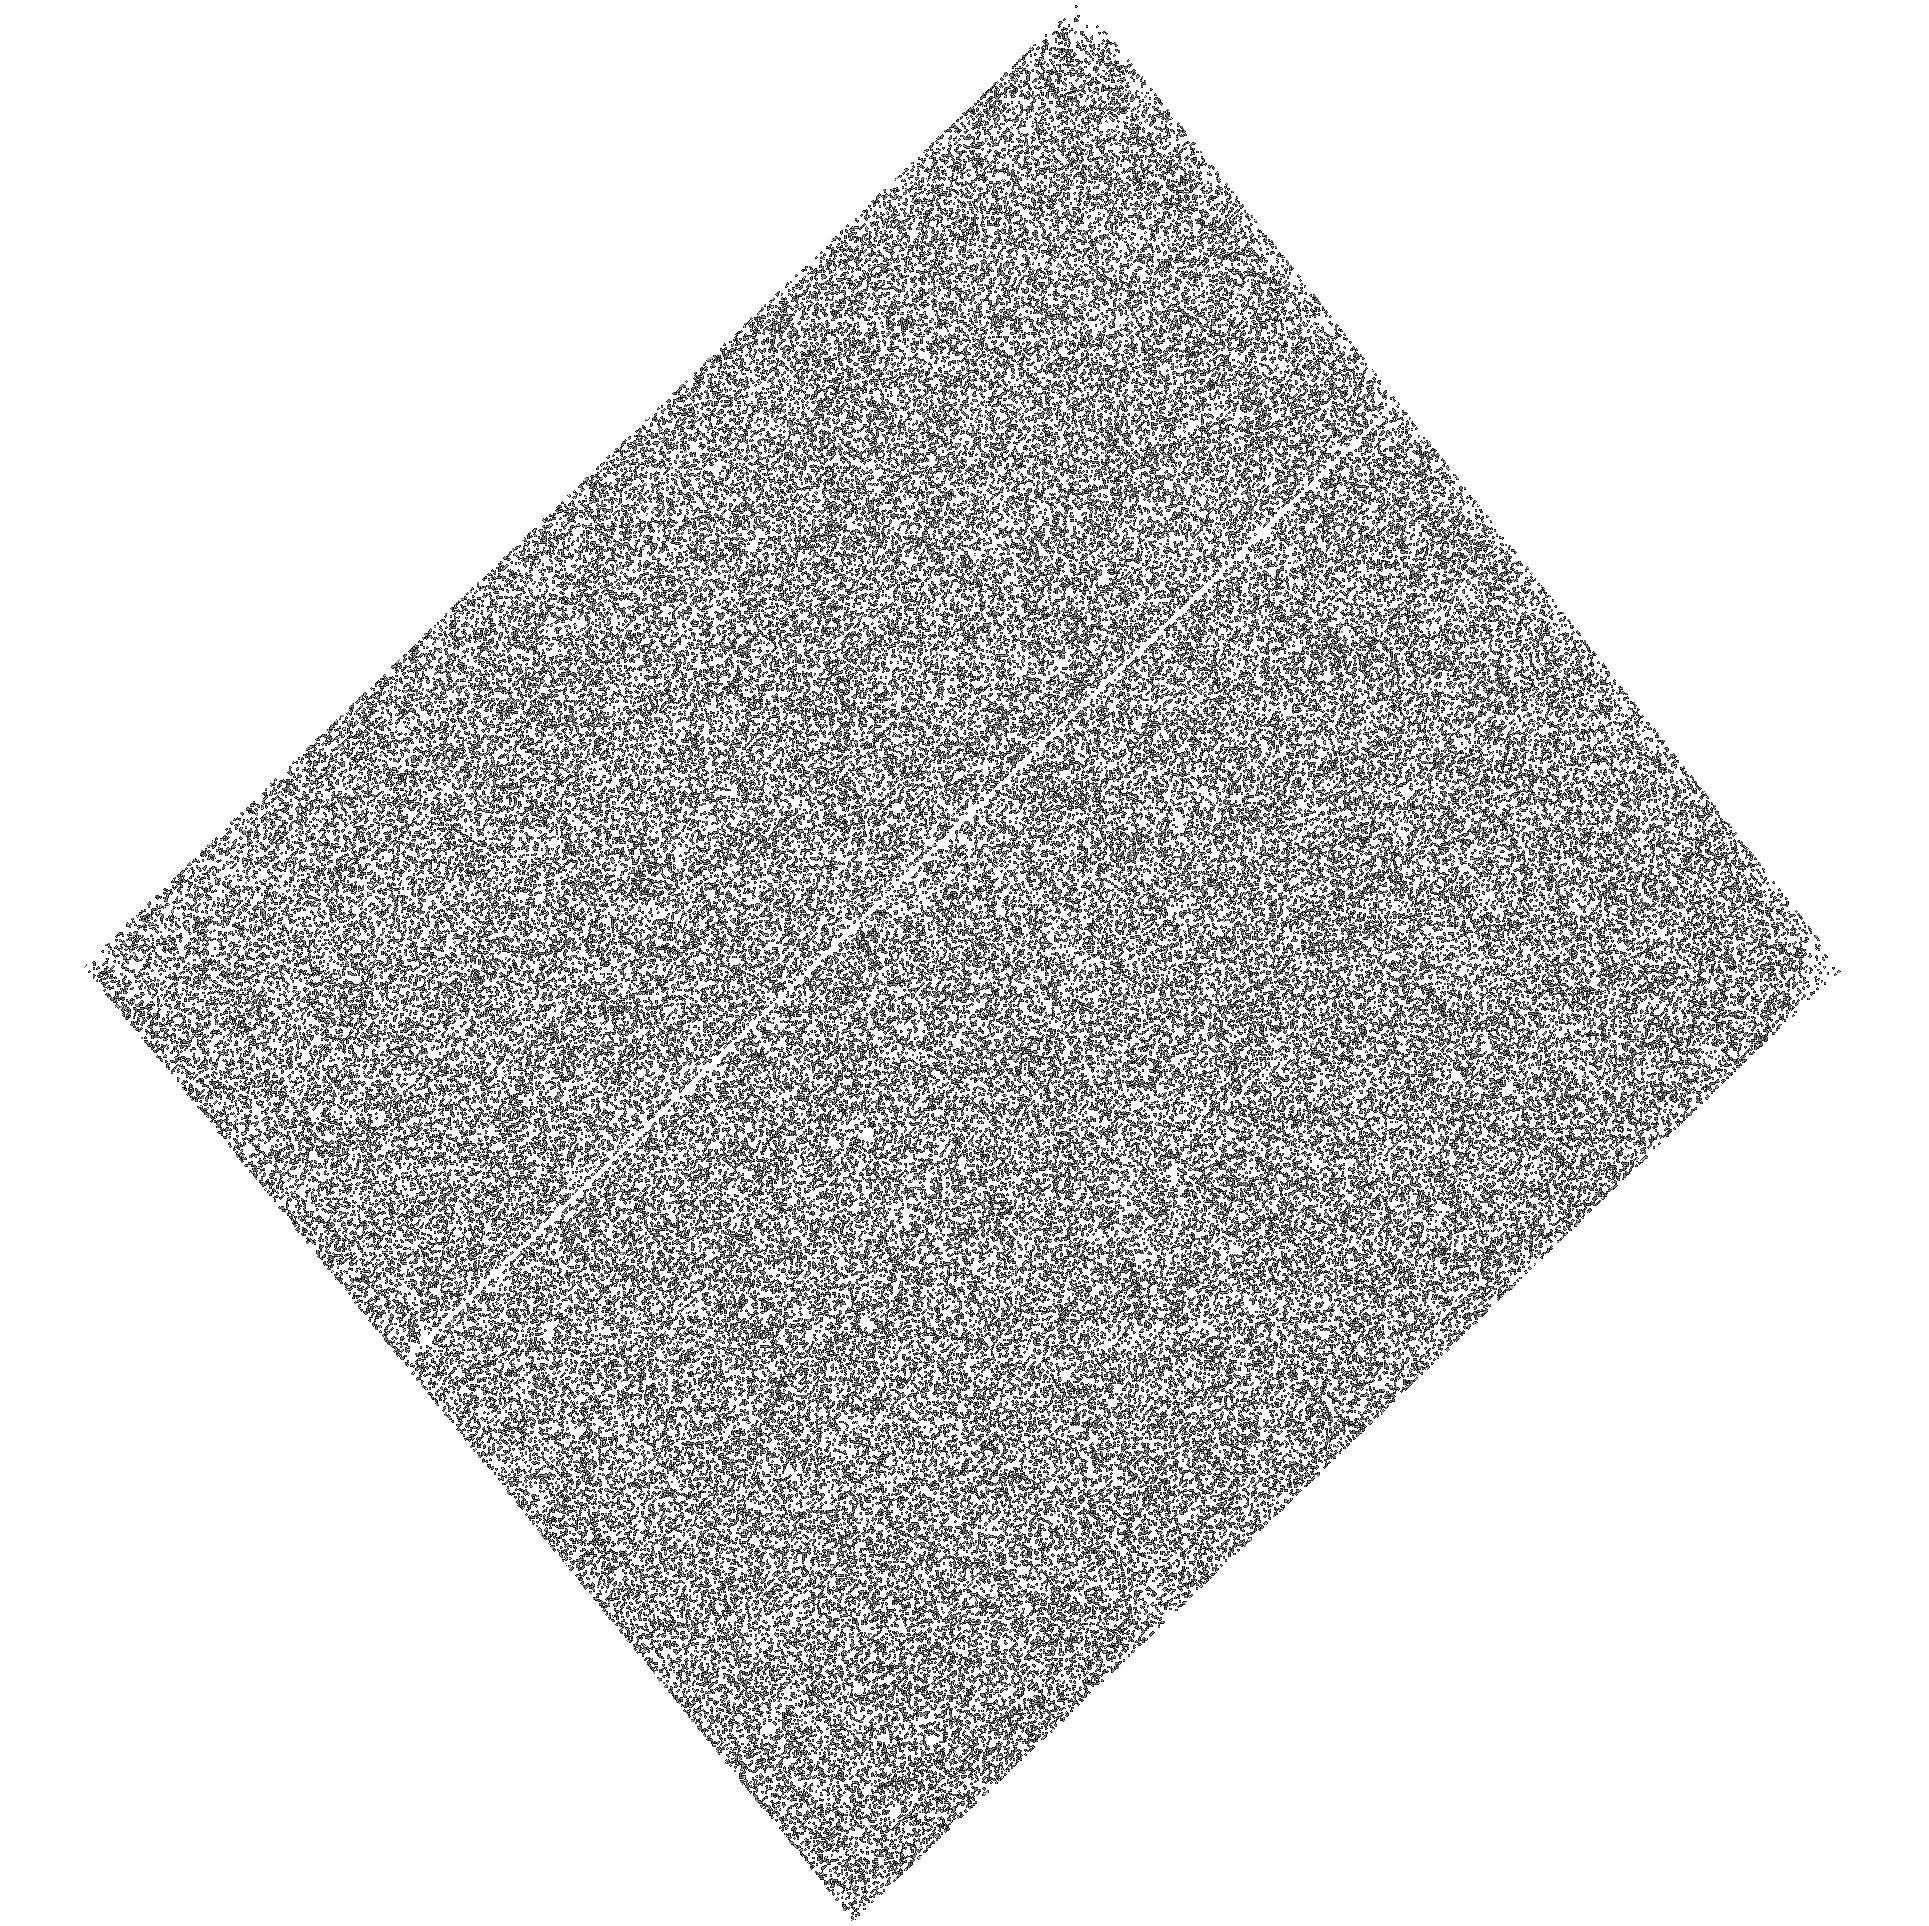
Target: PSRJ0030+0451
Instrument: ACS/SBC
Filter: F125LP
Exposure: 30 min
Observation ID: hst_17769_04_acs_sbc_f125lp_jfeg04

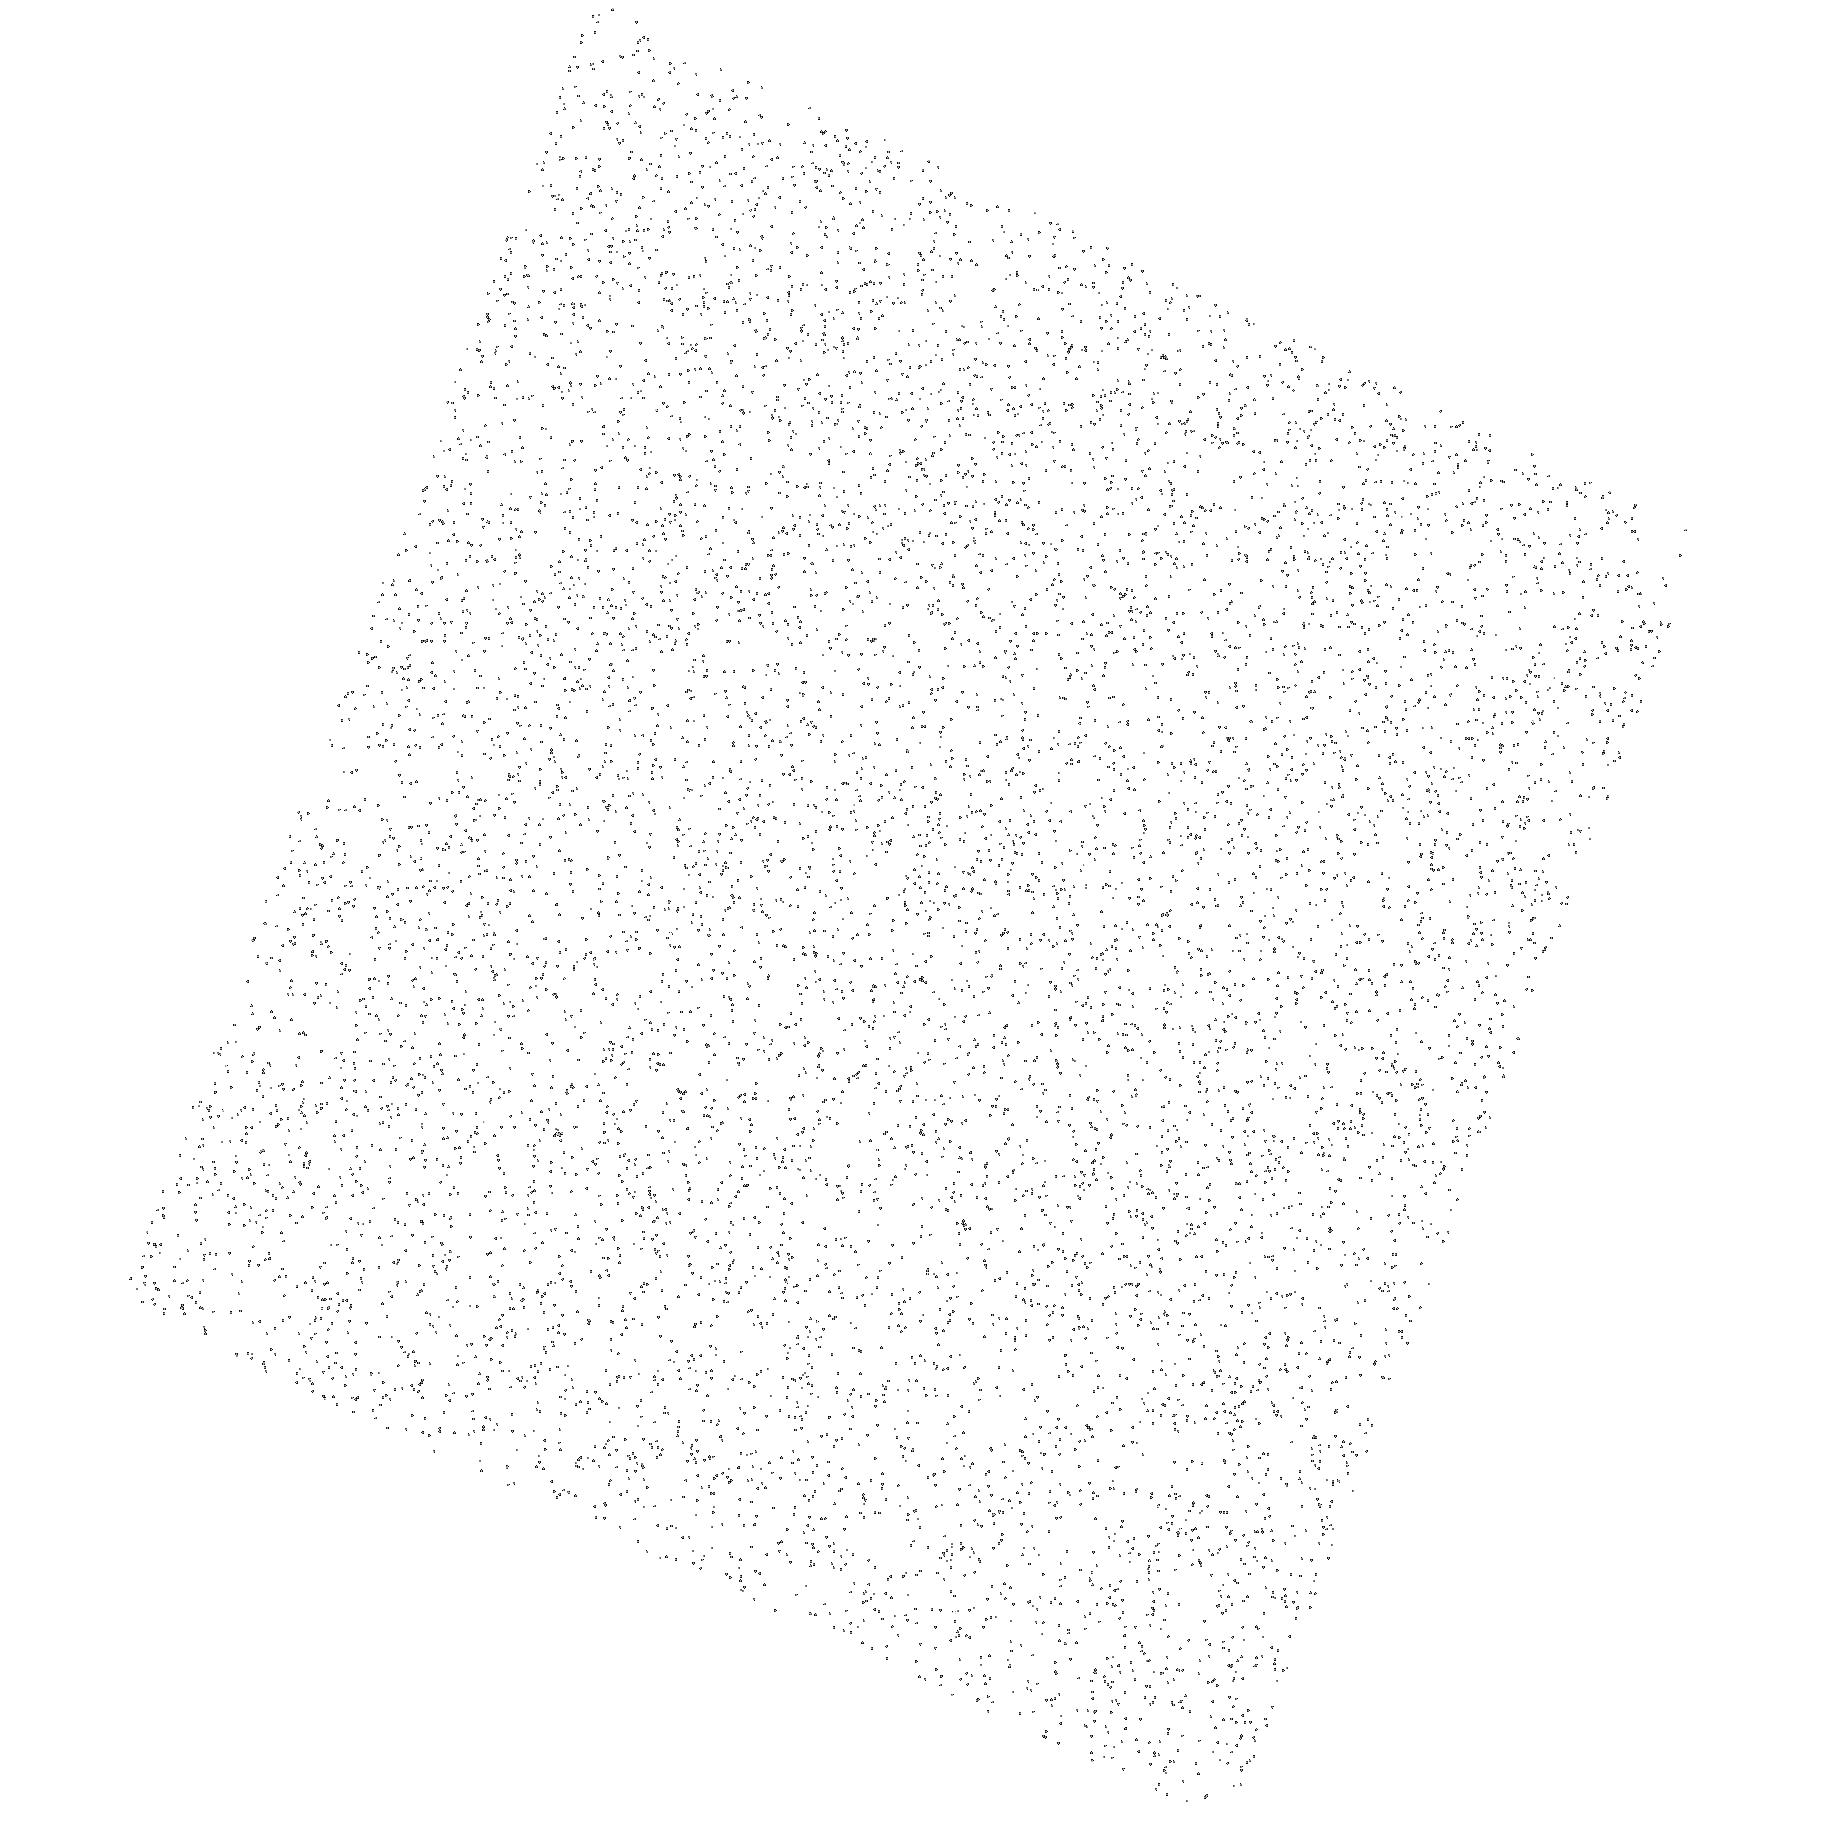
Target: PSRJ0030+0451
Instrument: ACS/SBC
Filter: F140LP
Exposure: 8 min
Observation ID: hst_17769_01_acs_sbc_f140lp_jfeg01

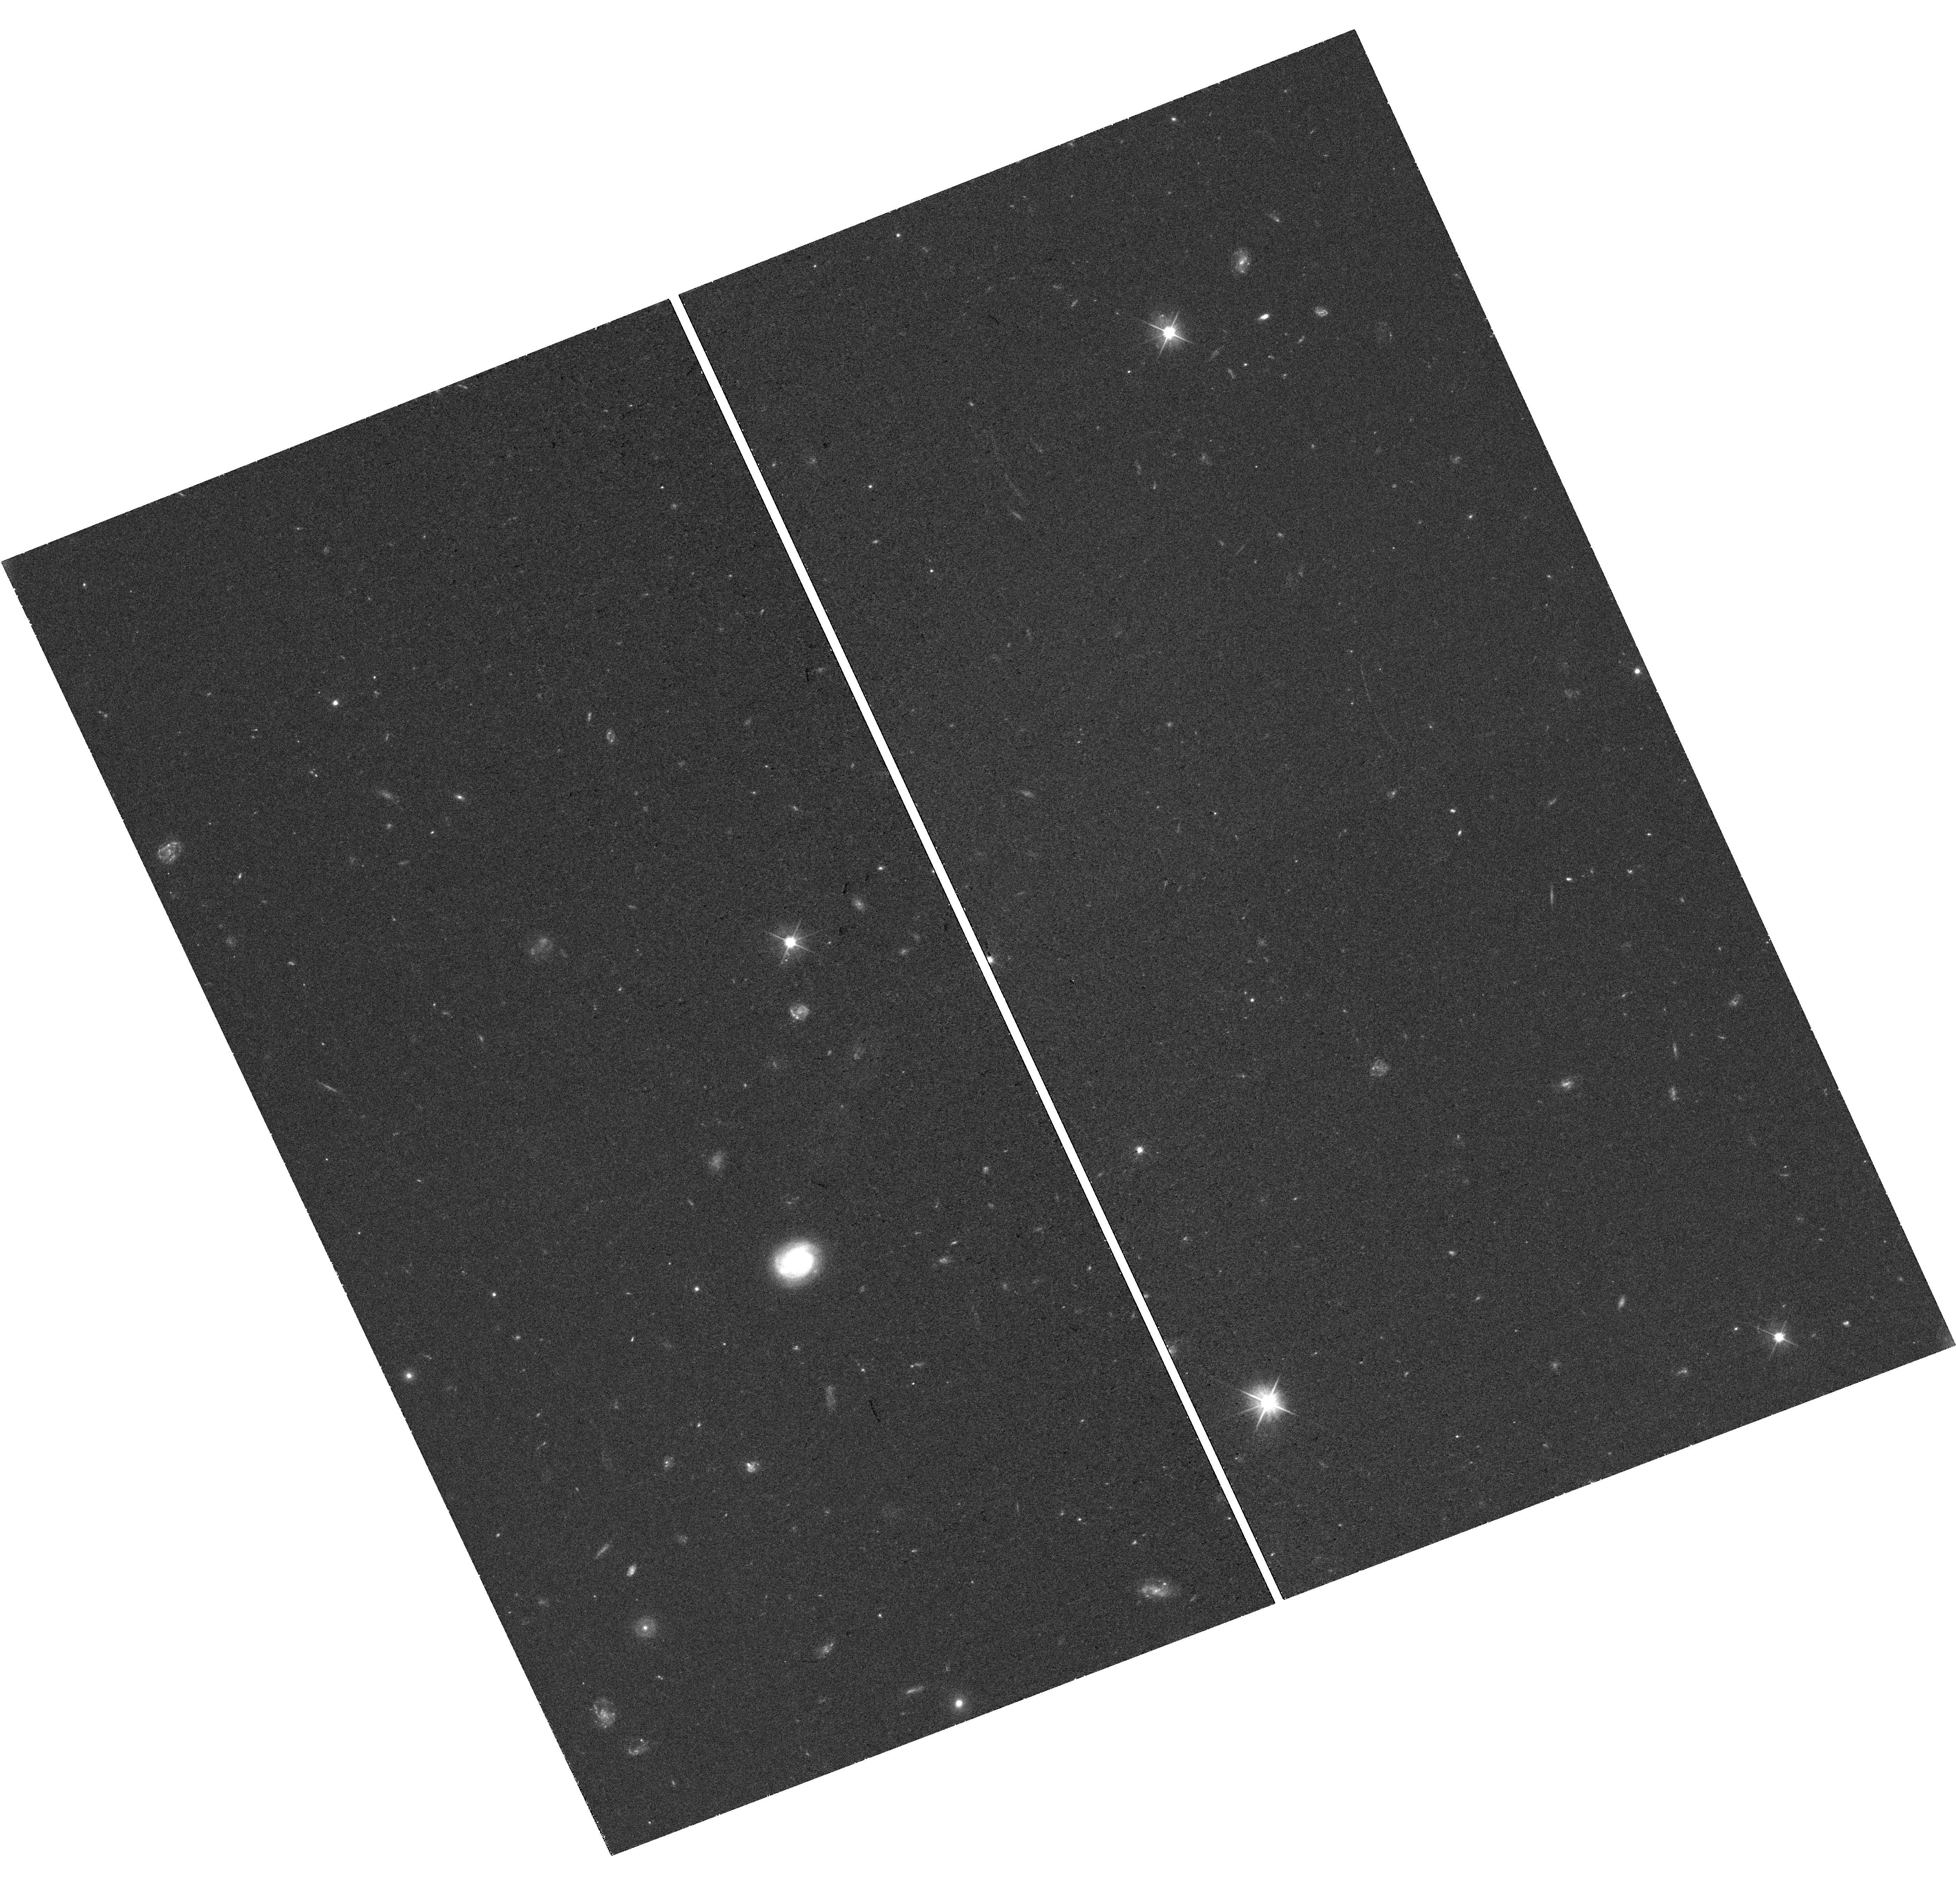
Target: PSRJ0030+0451
Instrument: WFC3/UVIS
Filter: F475X
Exposure: 37 min
Observation ID: hst_17769_02_wfc3_uvis_f475x_ifeg02

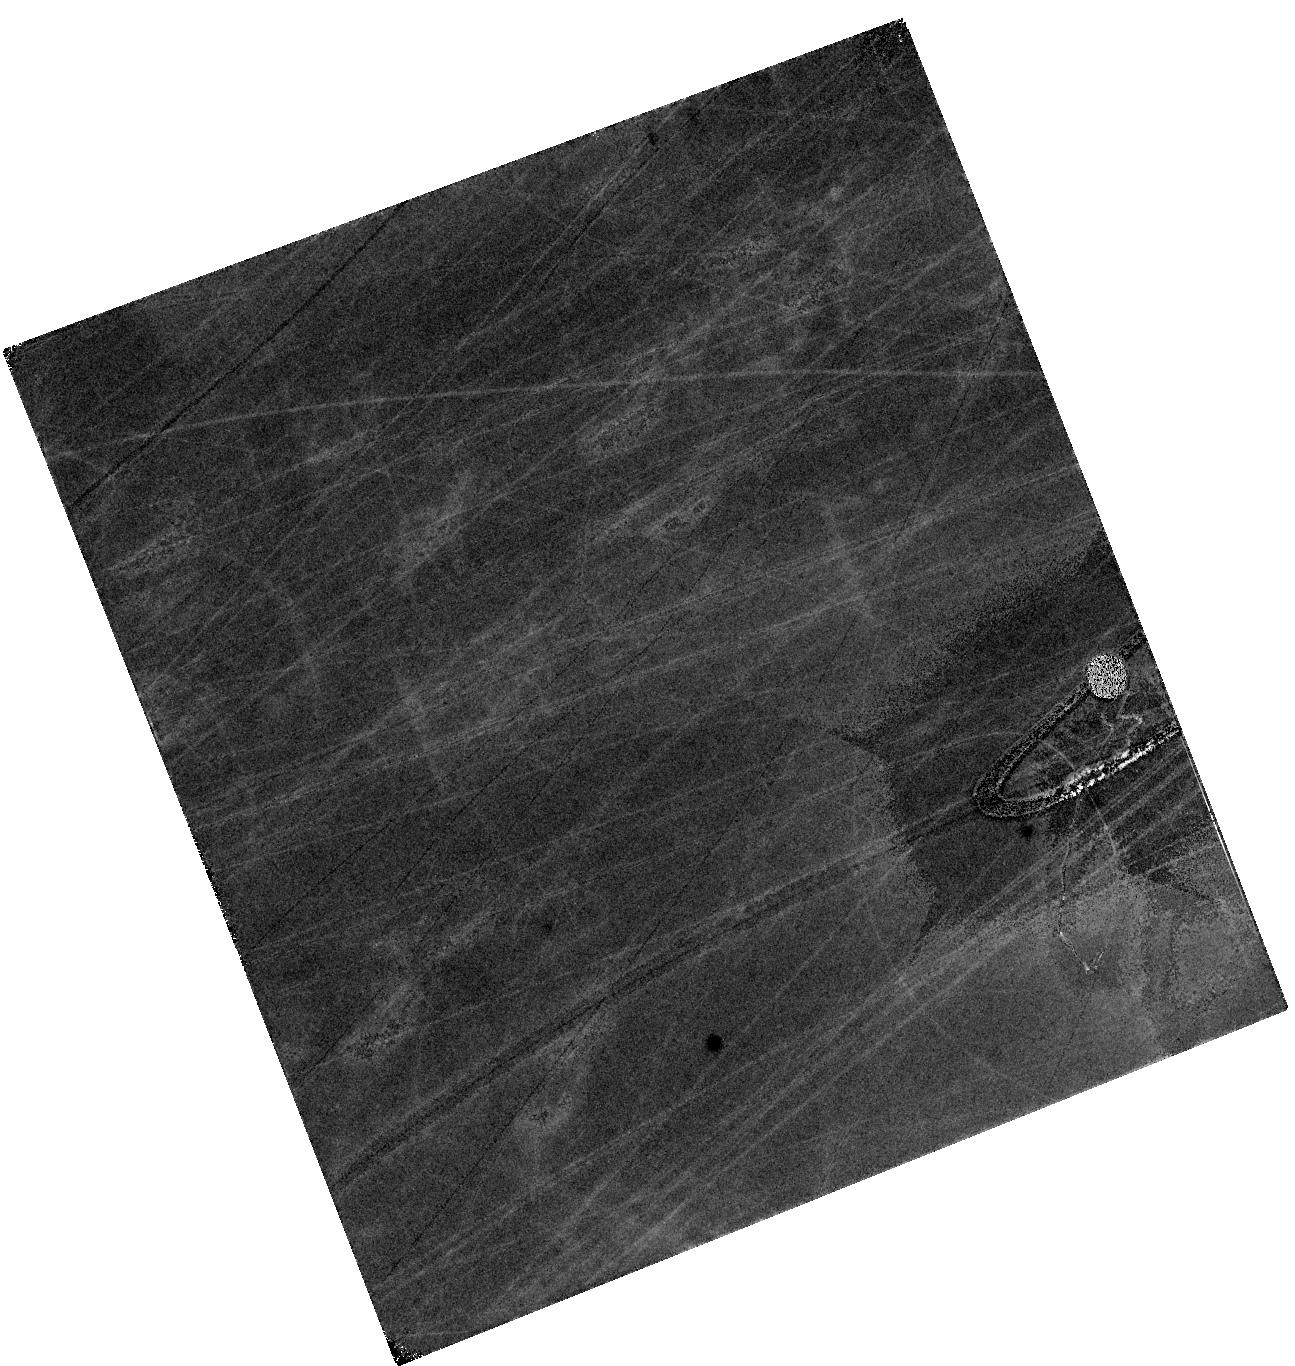
Target: PSRJ0030+0451
Instrument: WFC3/IR
Filter: F110W
Exposure: 40 min
Observation ID: hst_17769_03_wfc3_ir_f110w_ifeg03

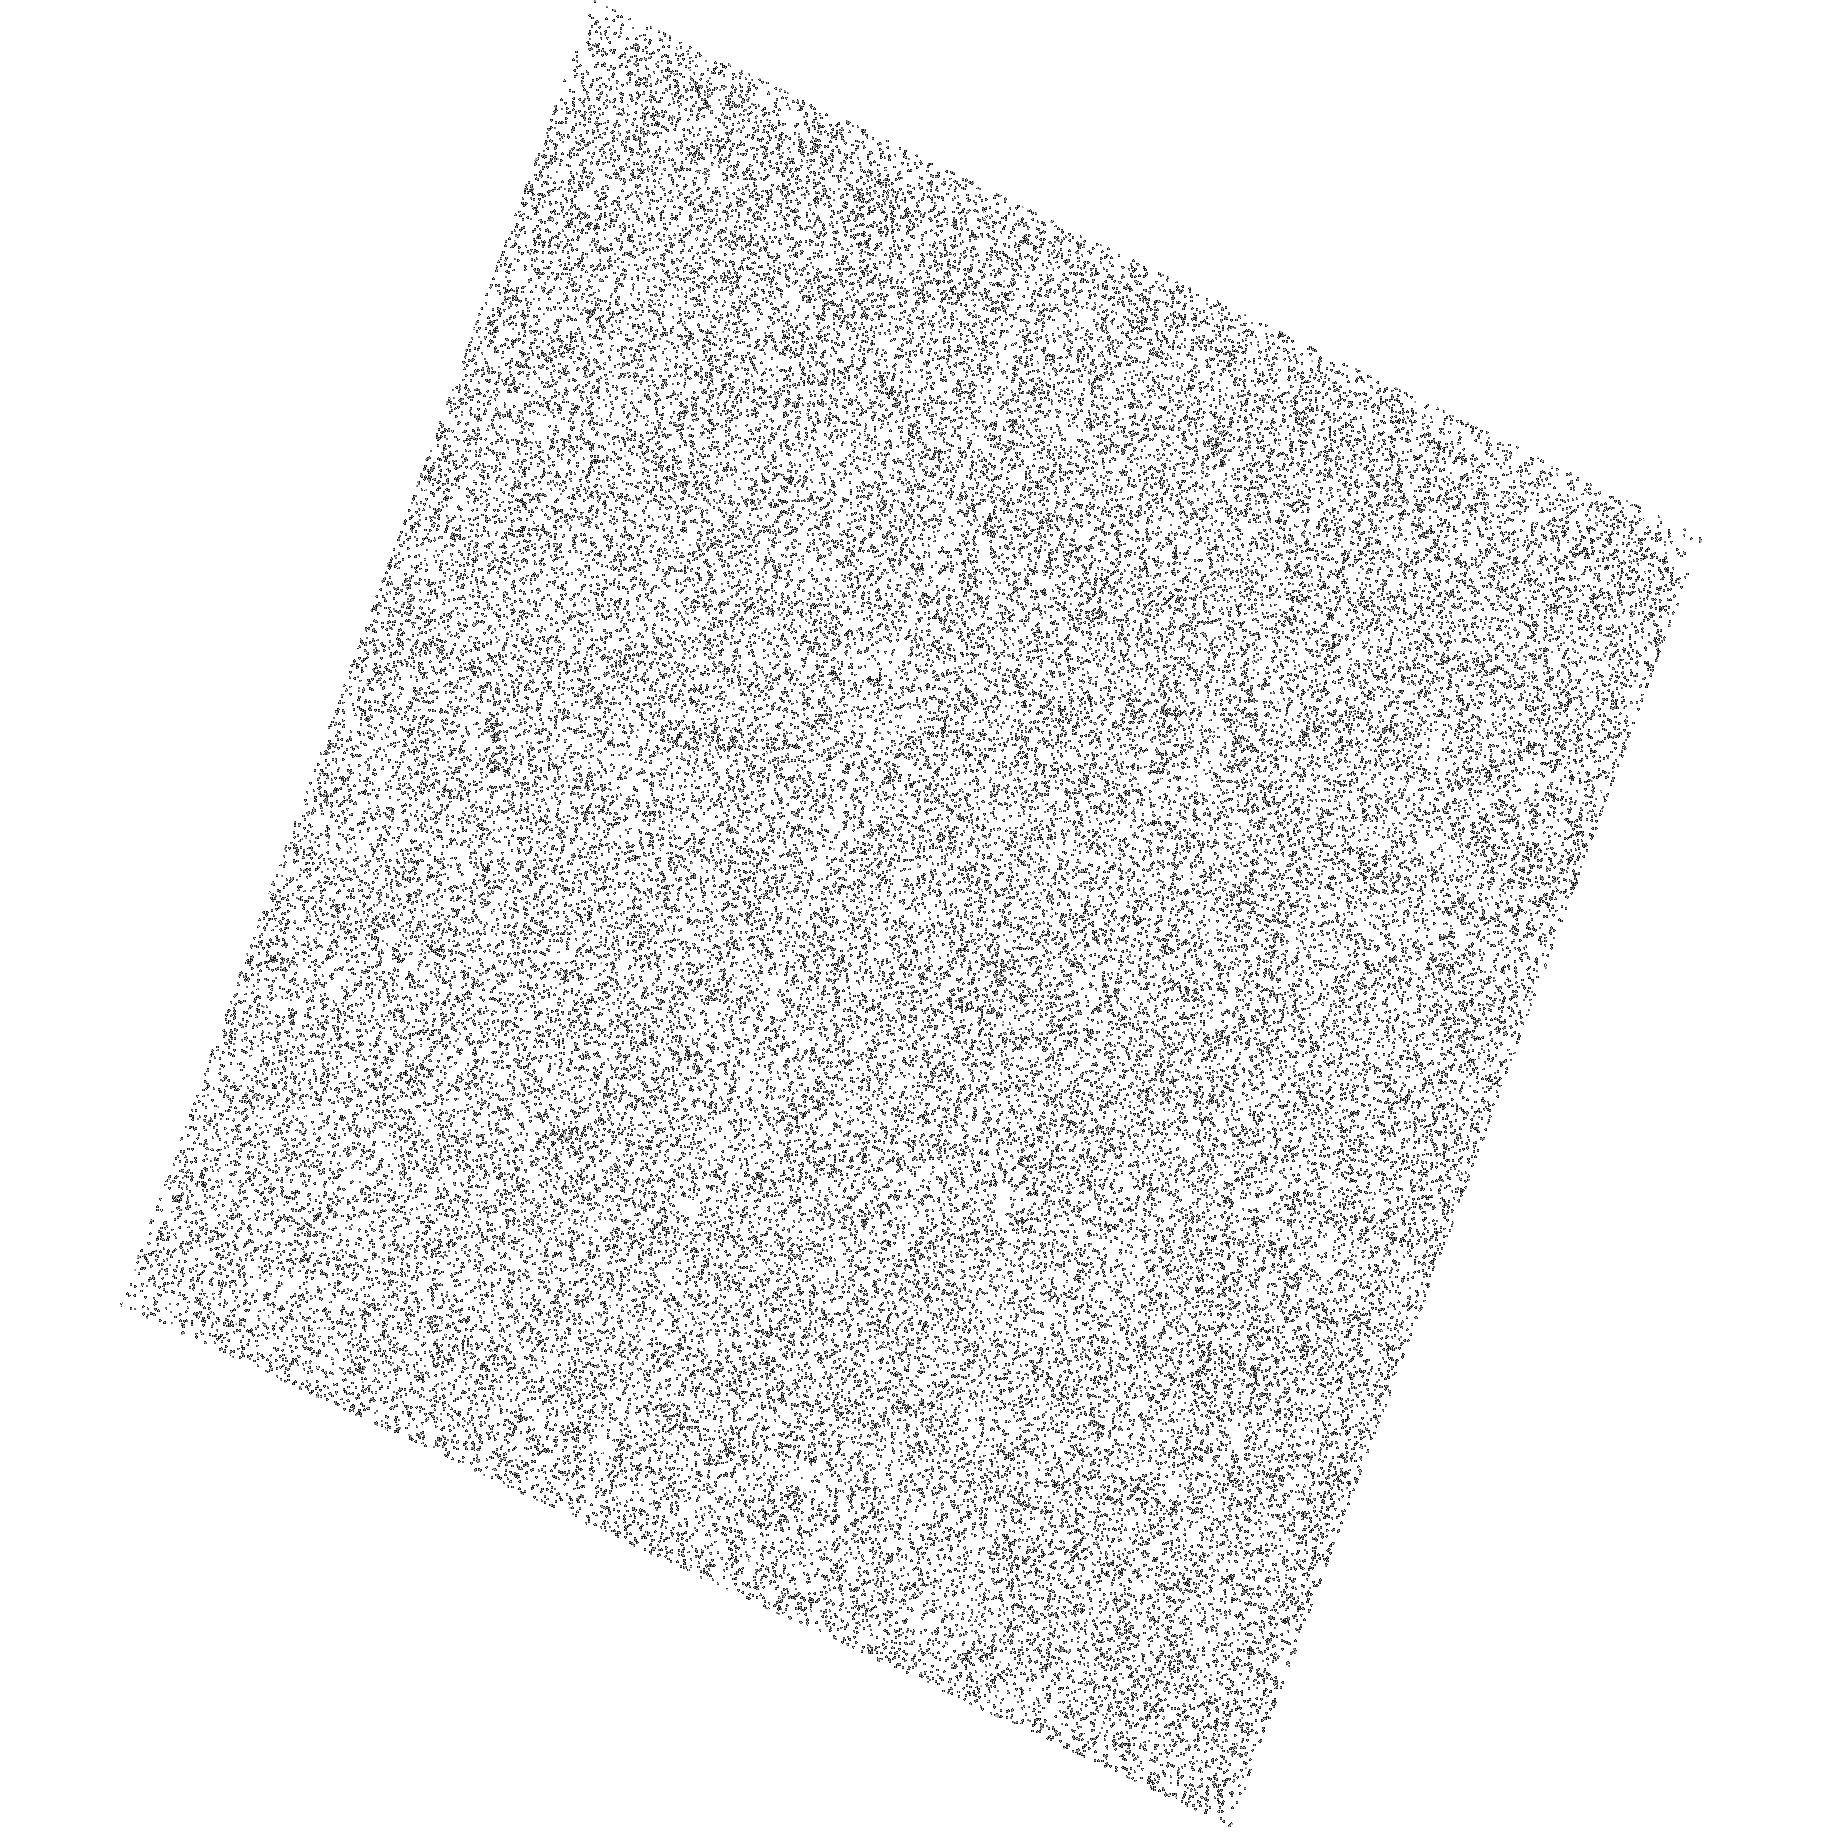
Target: PSRJ0030+0451
Instrument: ACS/SBC
Filter: F125LP
Exposure: 30 min
Observation ID: hst_17769_01_acs_sbc_f125lp_jfeg01

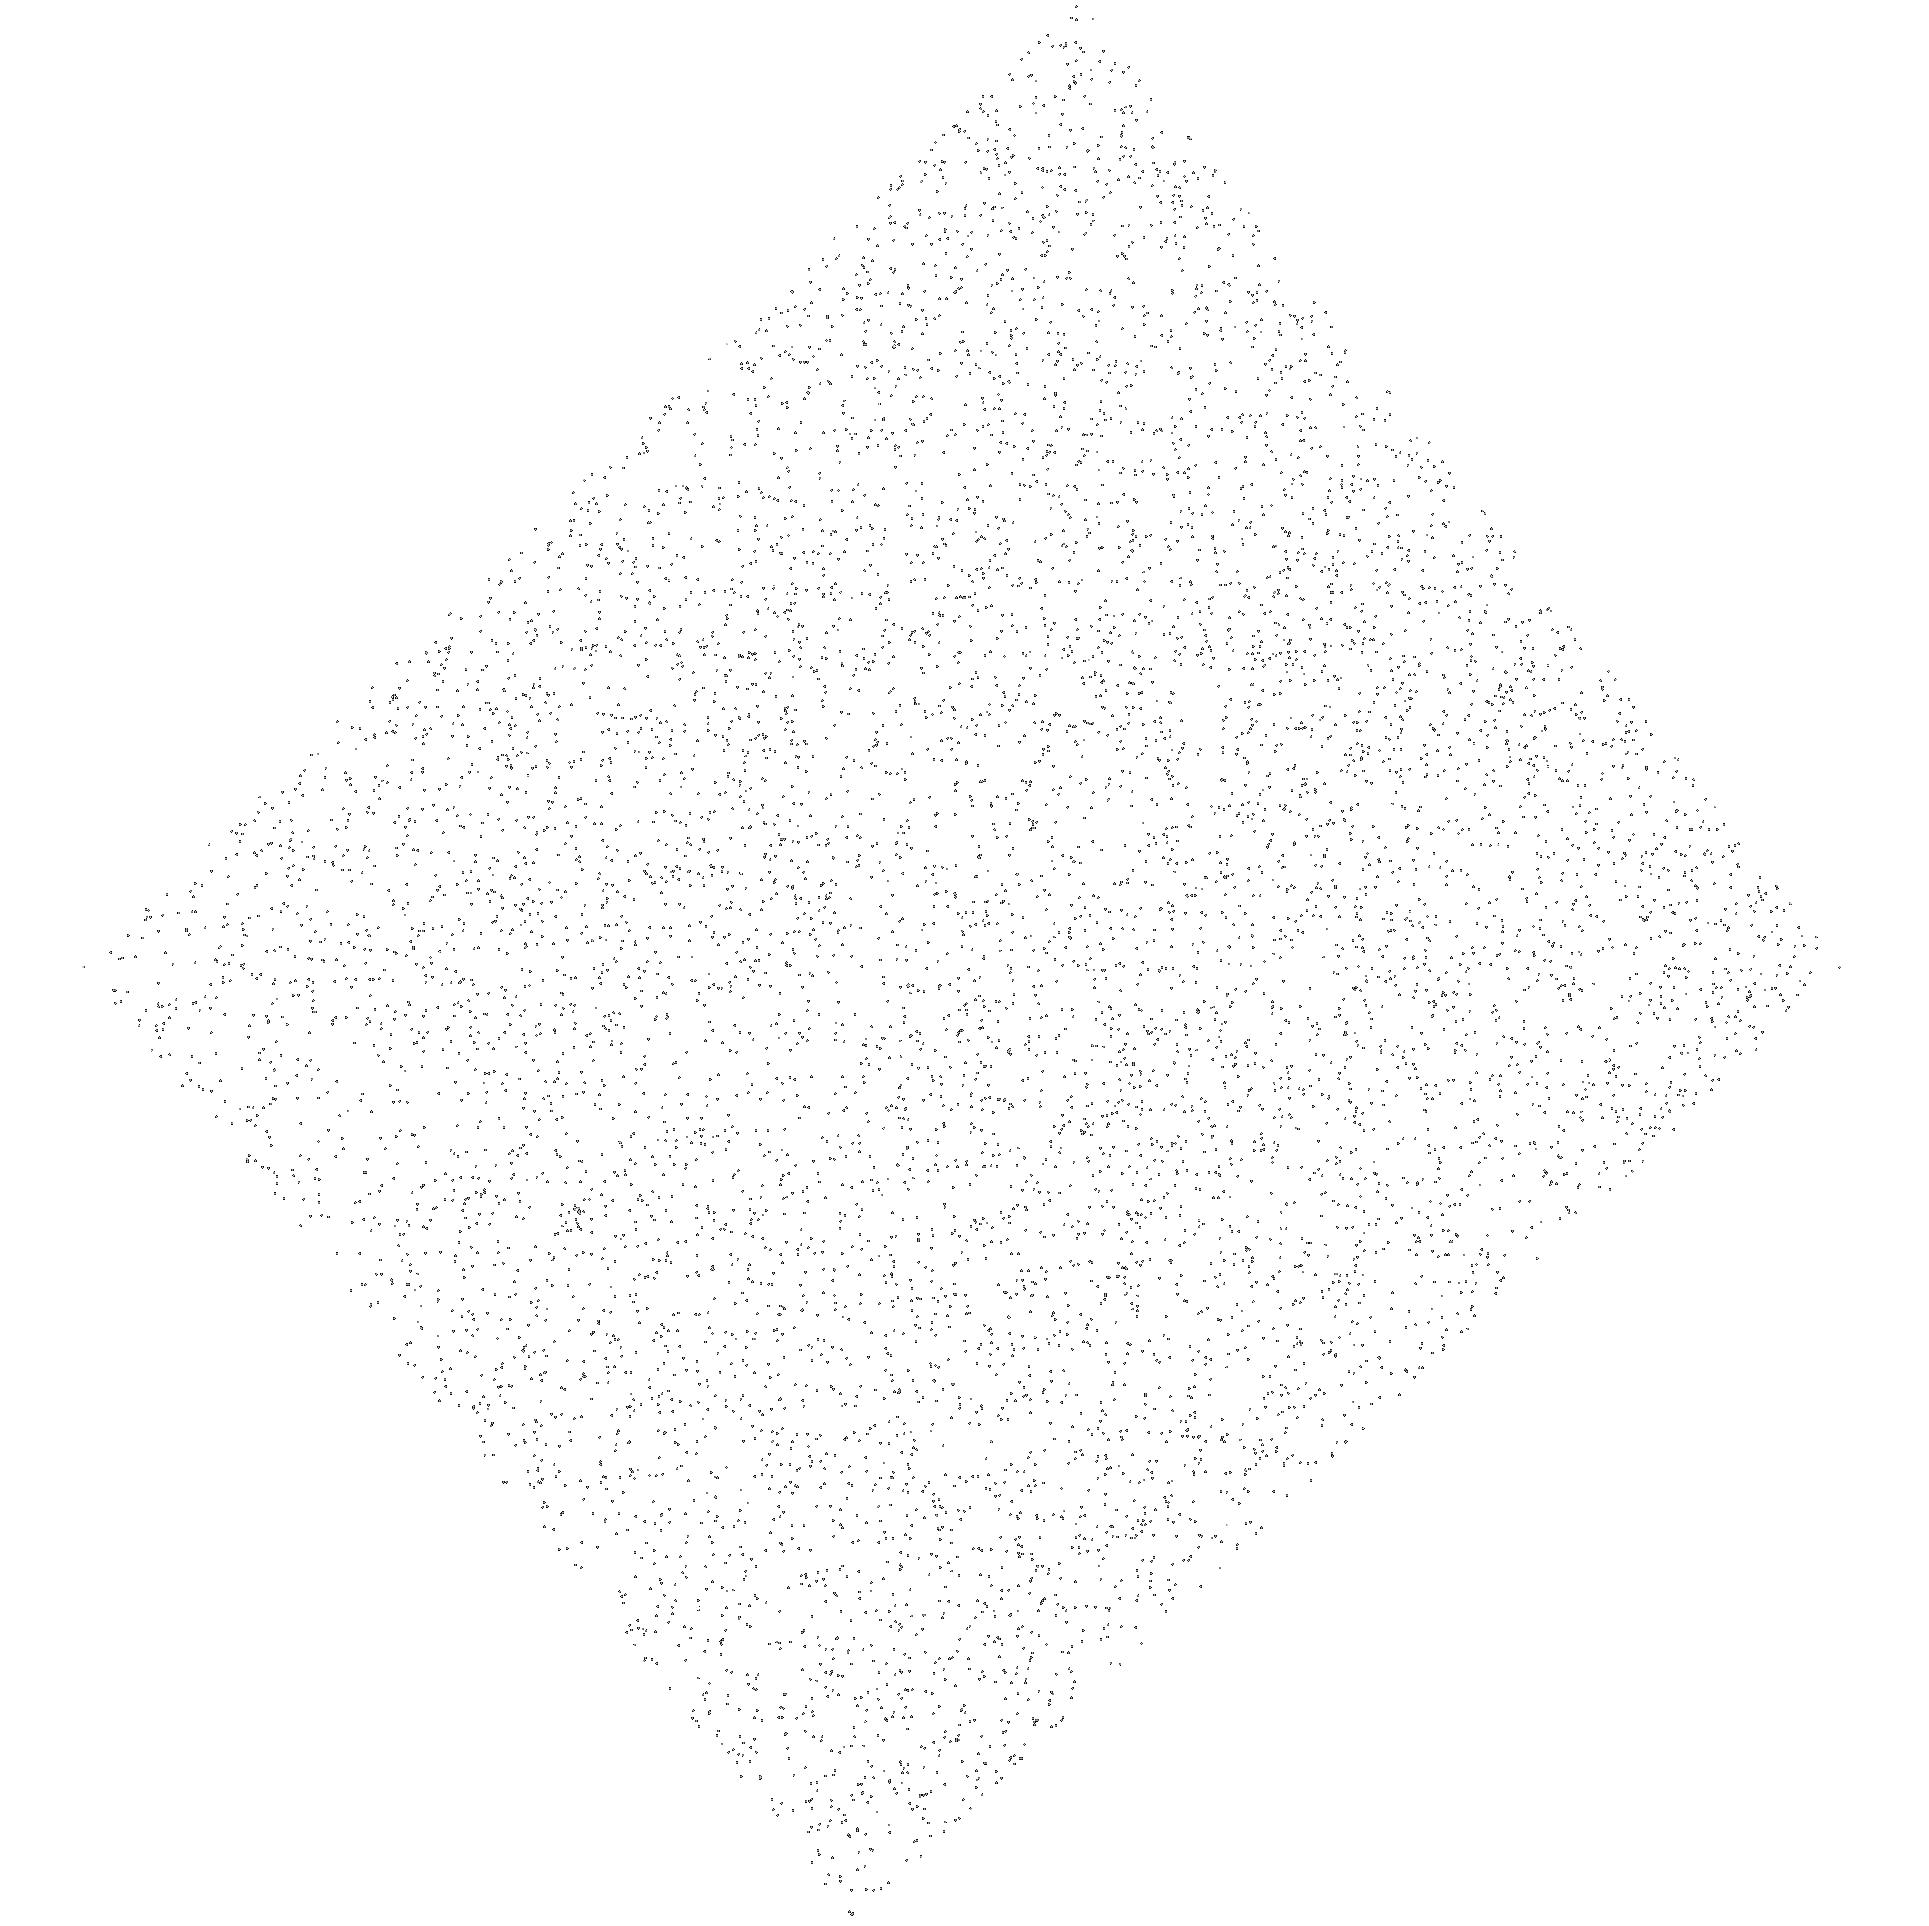
Target: PSRJ0030+0451
Instrument: ACS/SBC
Filter: F140LP
Exposure: 8 min
Observation ID: hst_17769_04_acs_sbc_f140lp_jfeg04

The UVOIR portrait of PSR J0030+0451, the key millisecond pulsar (PI: Pavlov, George G.)

PSR J0030+0451 is a nearby single radio, X-ray and gamma-ray millisecond pulsar, which has never been studied in the UV-optical-IR (UVOIR). This pulsar turned out to be the best target for measuring neutron star mass and radius with the X-ray NICER mission, using the effects of bending of photon trajectories in a strong gravitational field. Such measurements are very important for understanding the equation of state of the superdense matter in neutron star interiors, determined by strong interactions of hadrons. The mass and radius are obtained from the analysis of the pulsations of thermal soft X-ray emission coming from ``hot spots'' on the neutron star surface, heated by relativistic particles precipitating from the pulsar's magnetosphere along the magnetic field lines. The pulse shape (hence the inferred mass and radius) critically depend on the positions of the heated regions and the temperature distribution over the neutron star surface. To understand this distribution, one should analyze not only soft X-ray but also far-UV (FUV) pulsations. Such pulsations could be detected with HST, but one should know the average thermal FUV flux to determine the needed exposure. We propose a short exploratory program to estimate the average neutron star surface temperature from measuring UVOIR fluxes in three bands. The estimated temperature will be compared with the predictions of neutron star cooling/heating models, which will give us independent constraints on properties of the superdense matter.